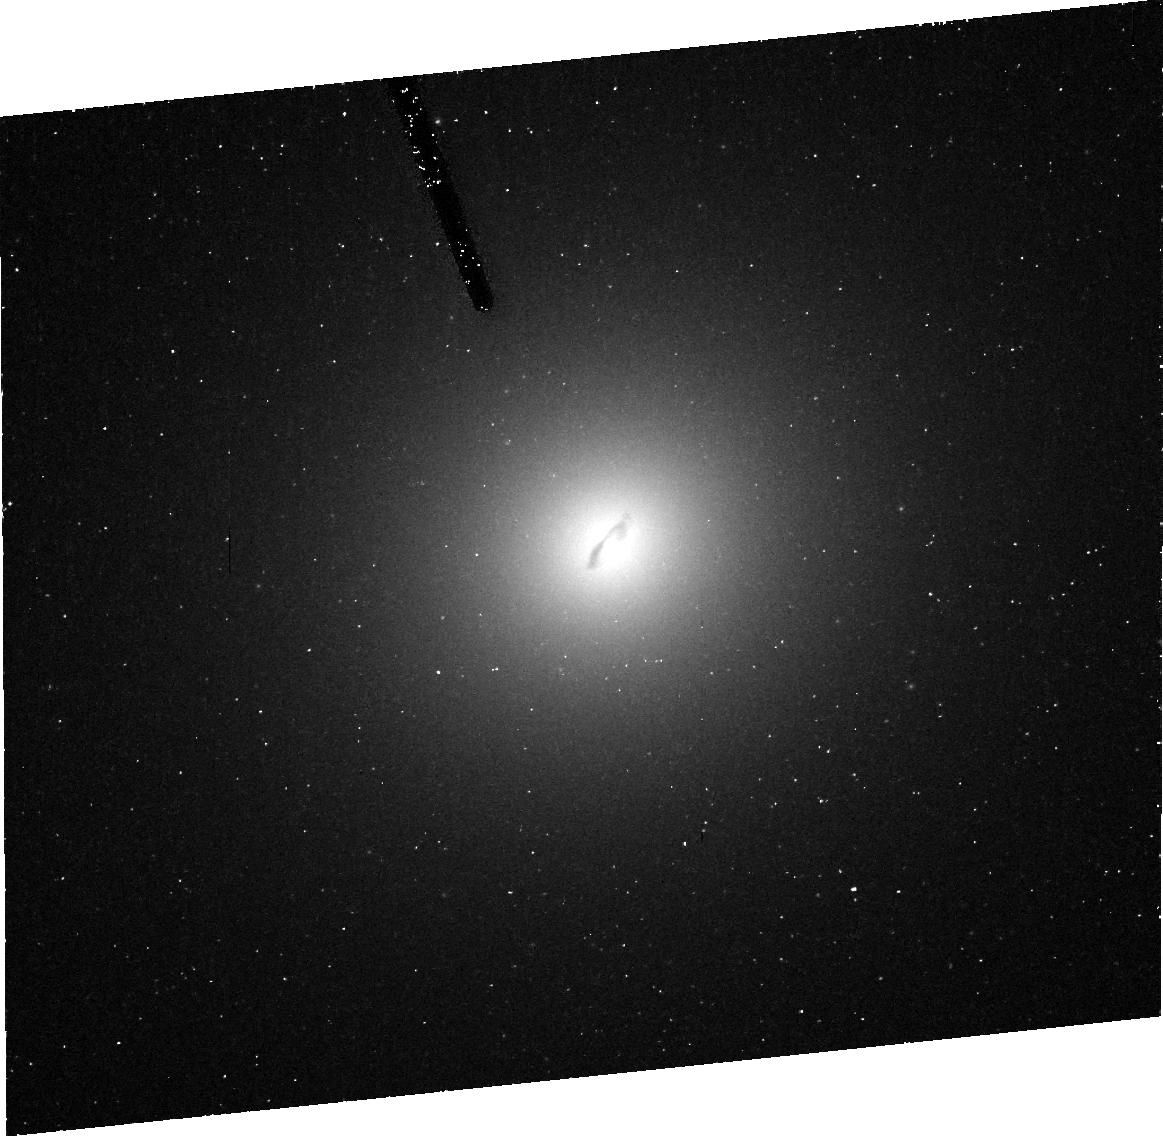
Target: ABELL3565-BCG
Instrument: ACS/HRC
Filter: FR656N
Exposure: 46 min
Observation ID: j8mo10030

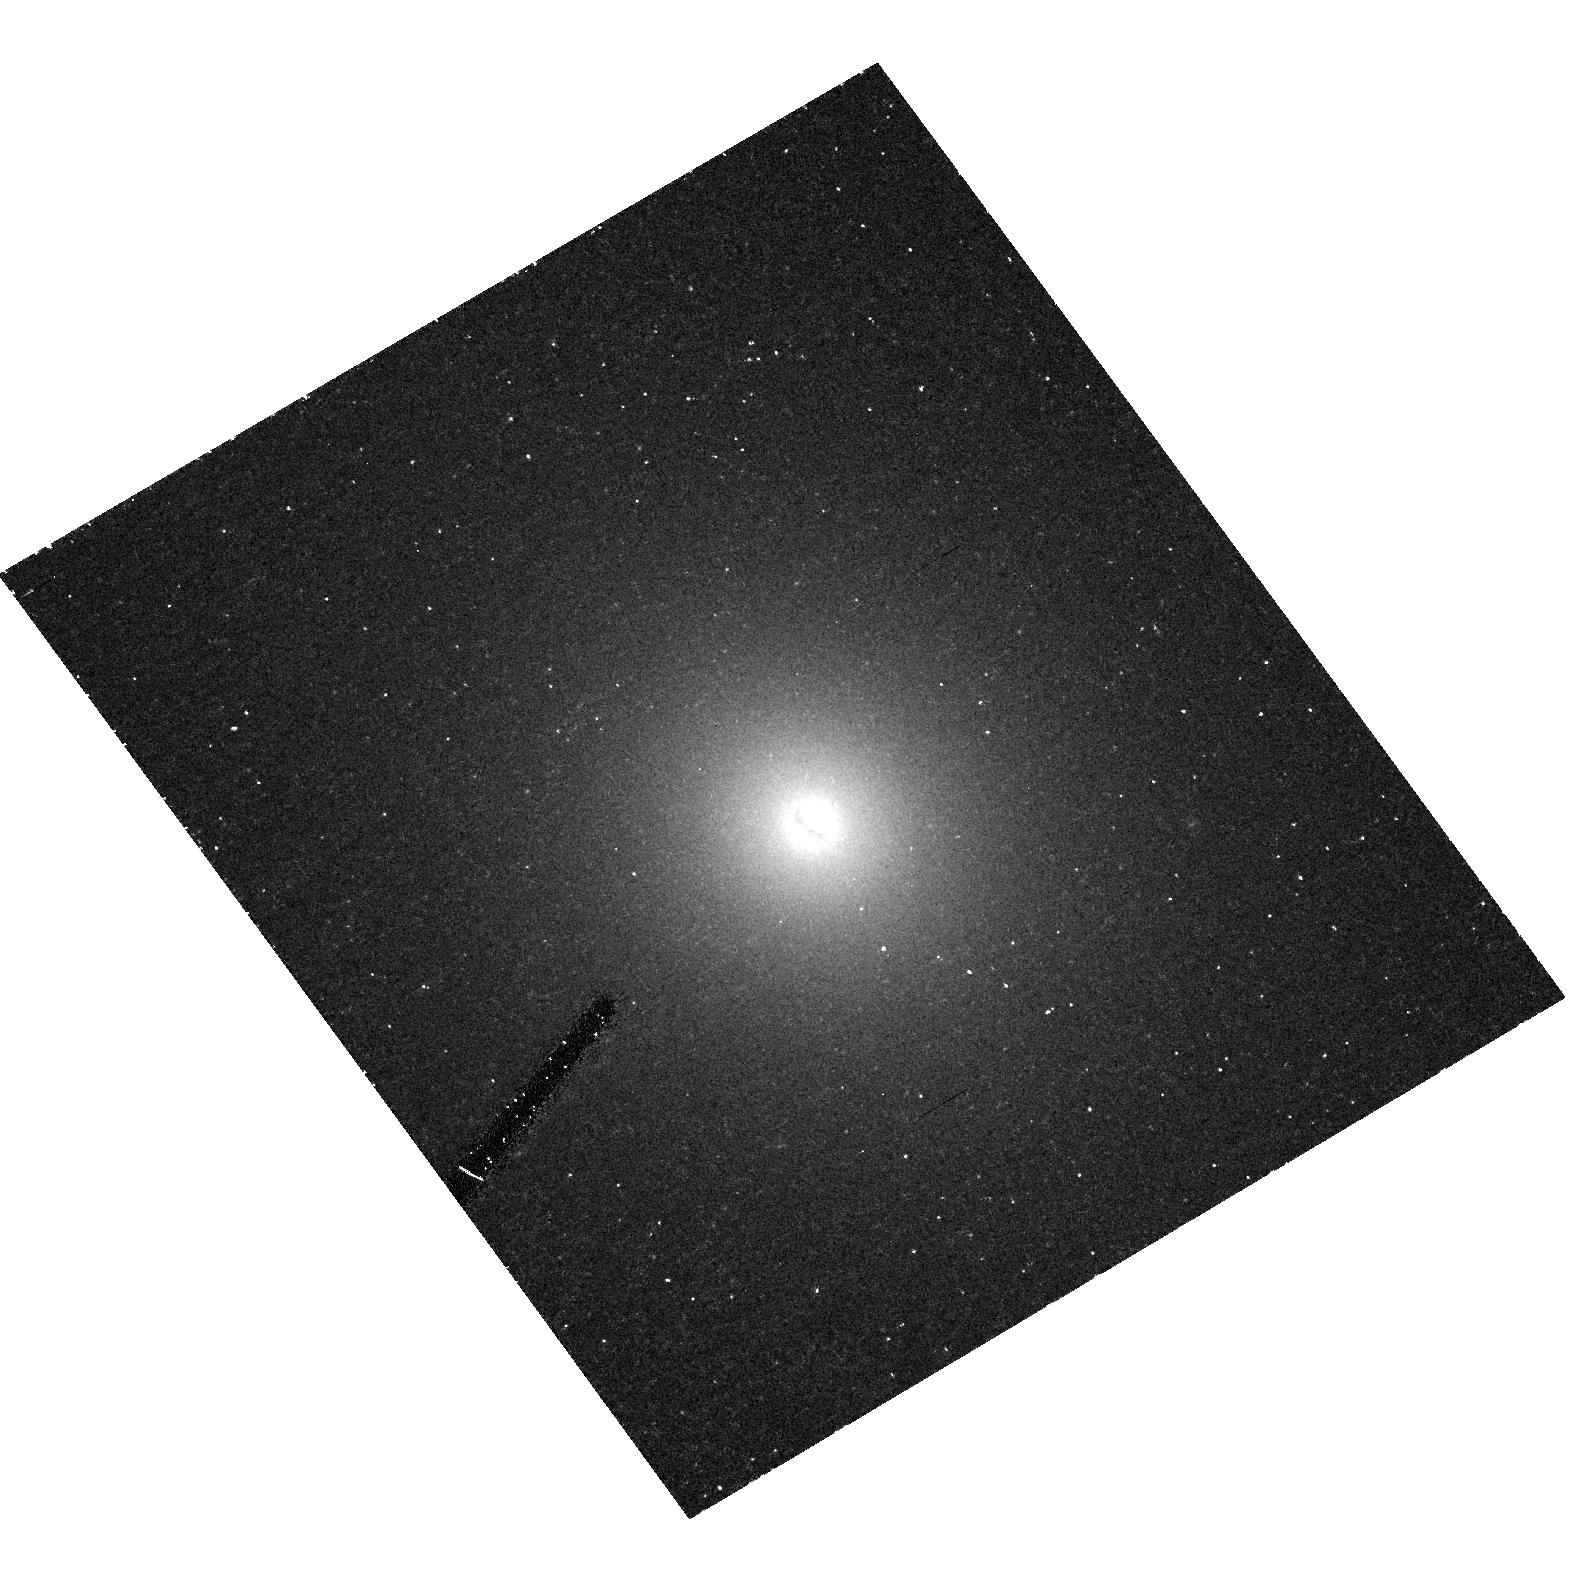
Target: ABELL1836-BCG
Instrument: ACS/HRC
Filter: F435W
Exposure: 30 min
Observation ID: hst_9838_30_acs_hrc_f435w_j8mo30

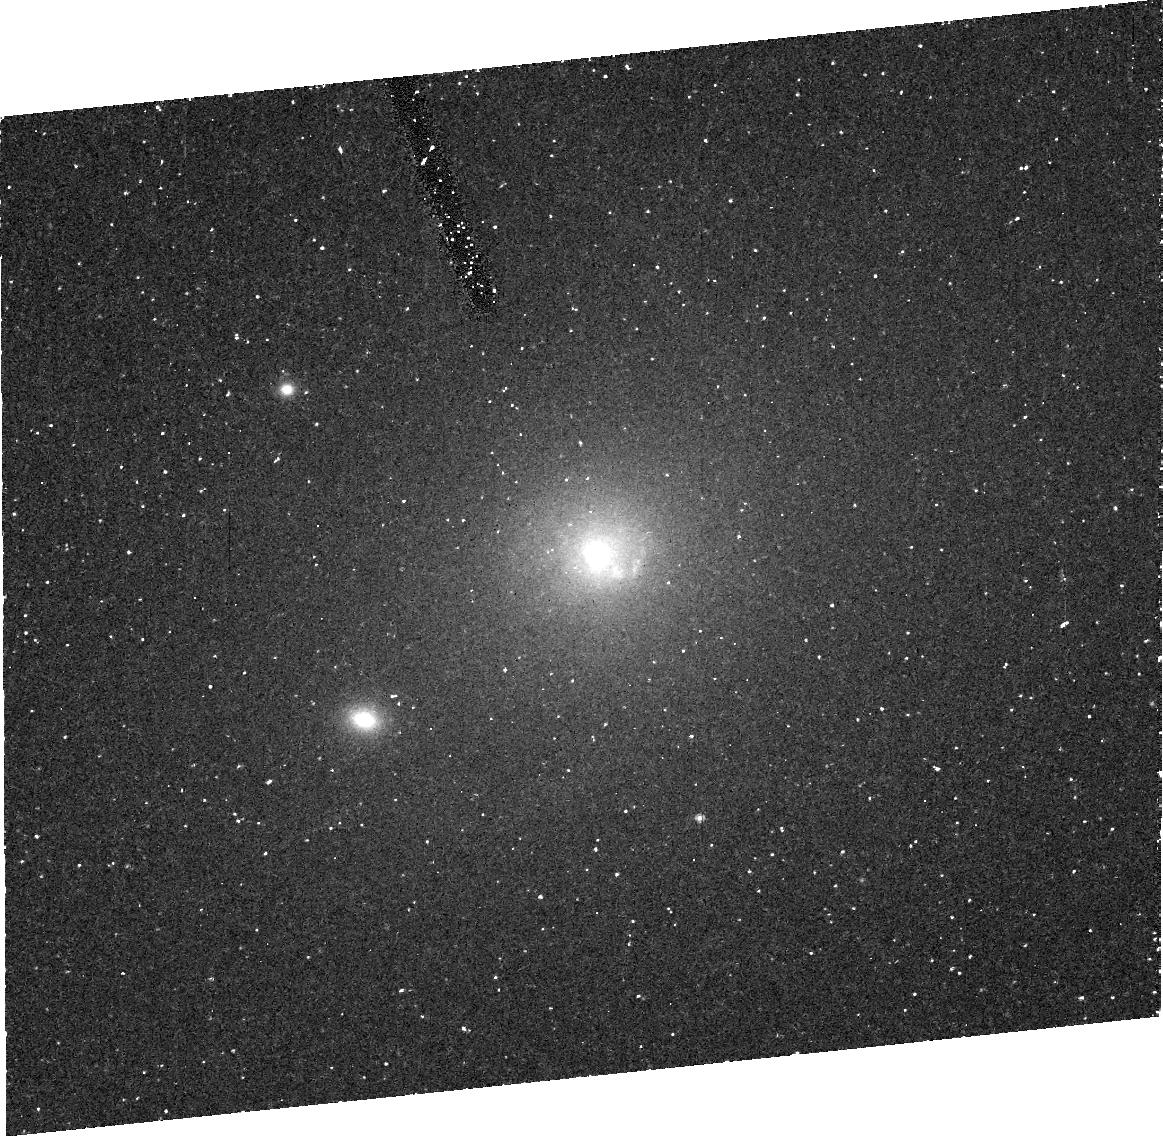
Target: ABELL2052-BCG
Instrument: ACS/HRC
Filter: FR656N
Exposure: 46 min
Observation ID: j8mo70030

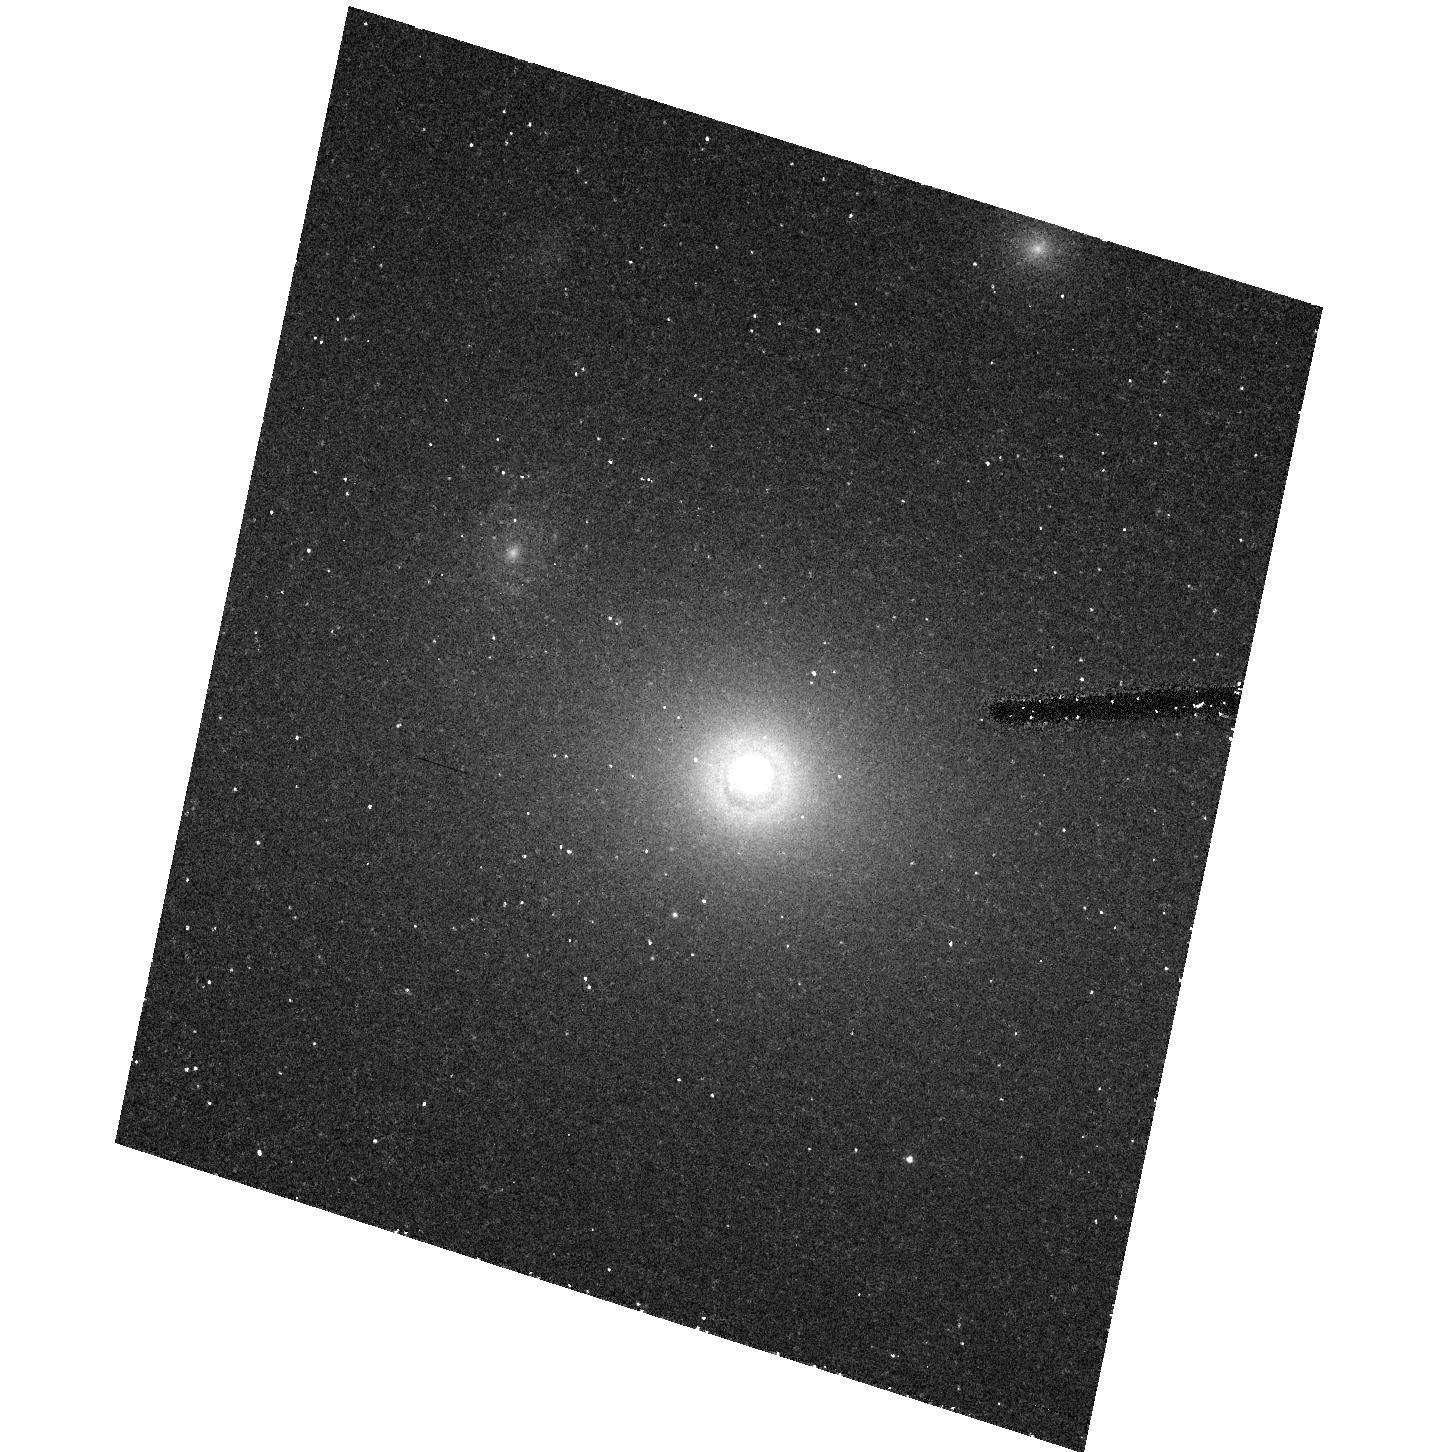
Target: ABELL2593-BCG
Instrument: ACS/HRC
Filter: F435W
Exposure: 30 min
Observation ID: hst_9838_50_acs_hrc_f435w_j8mo50

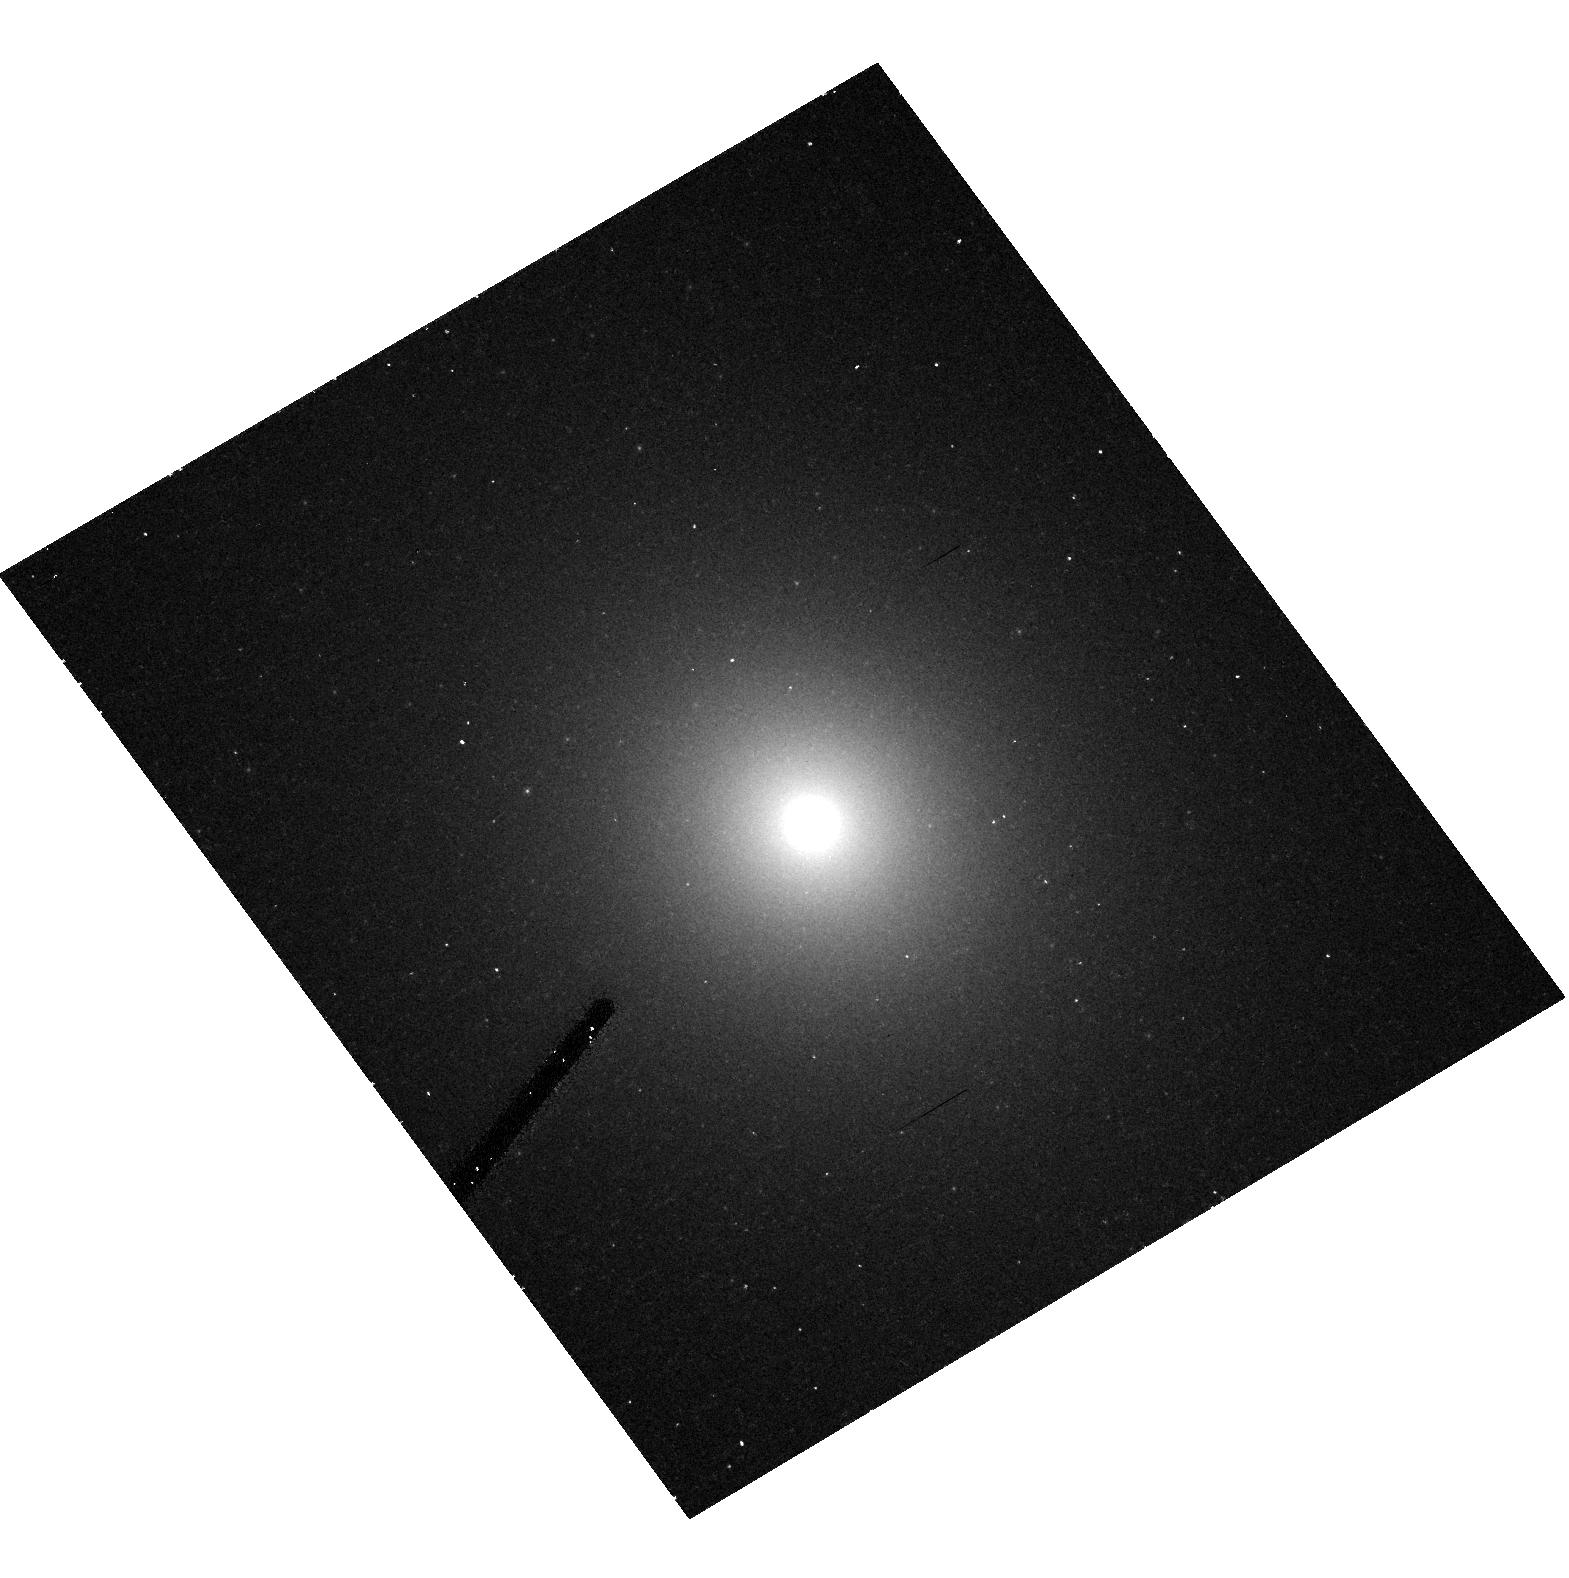
Target: ABELL1836-BCG
Instrument: ACS/HRC
Filter: F625W
Exposure: 12 min
Observation ID: hst_9838_30_acs_hrc_f625w_j8mo30

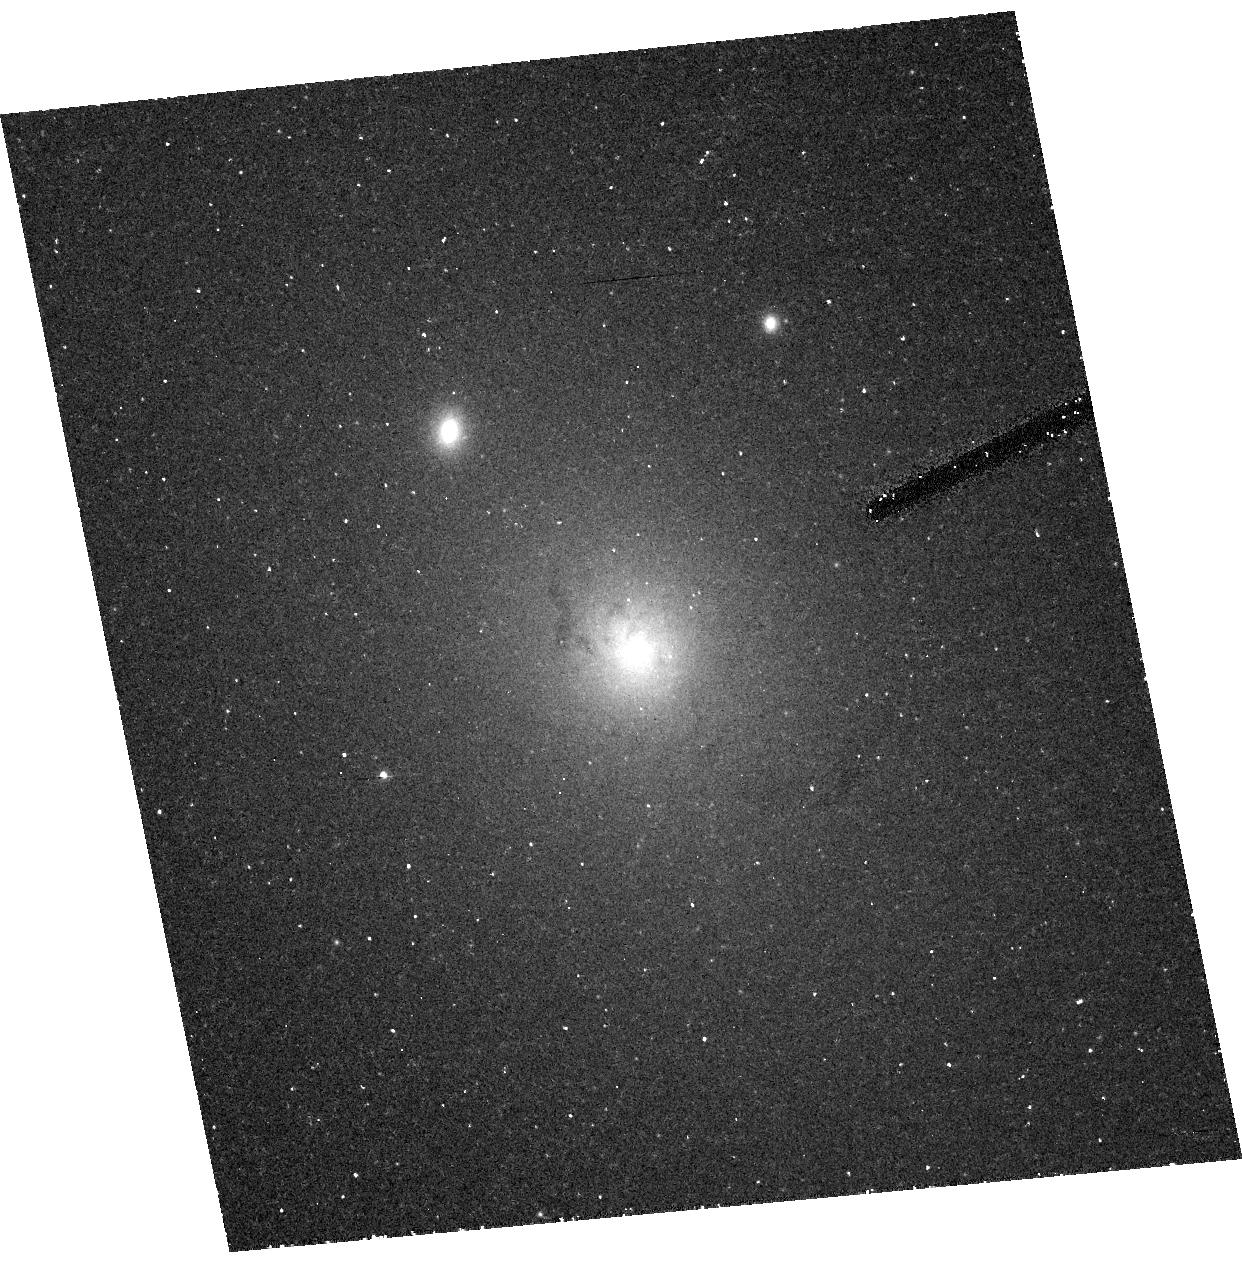
Target: ABELL2052-BCG
Instrument: ACS/HRC
Filter: F435W
Exposure: 30 min
Observation ID: hst_9838_70_acs_hrc_f435w_j8mo70

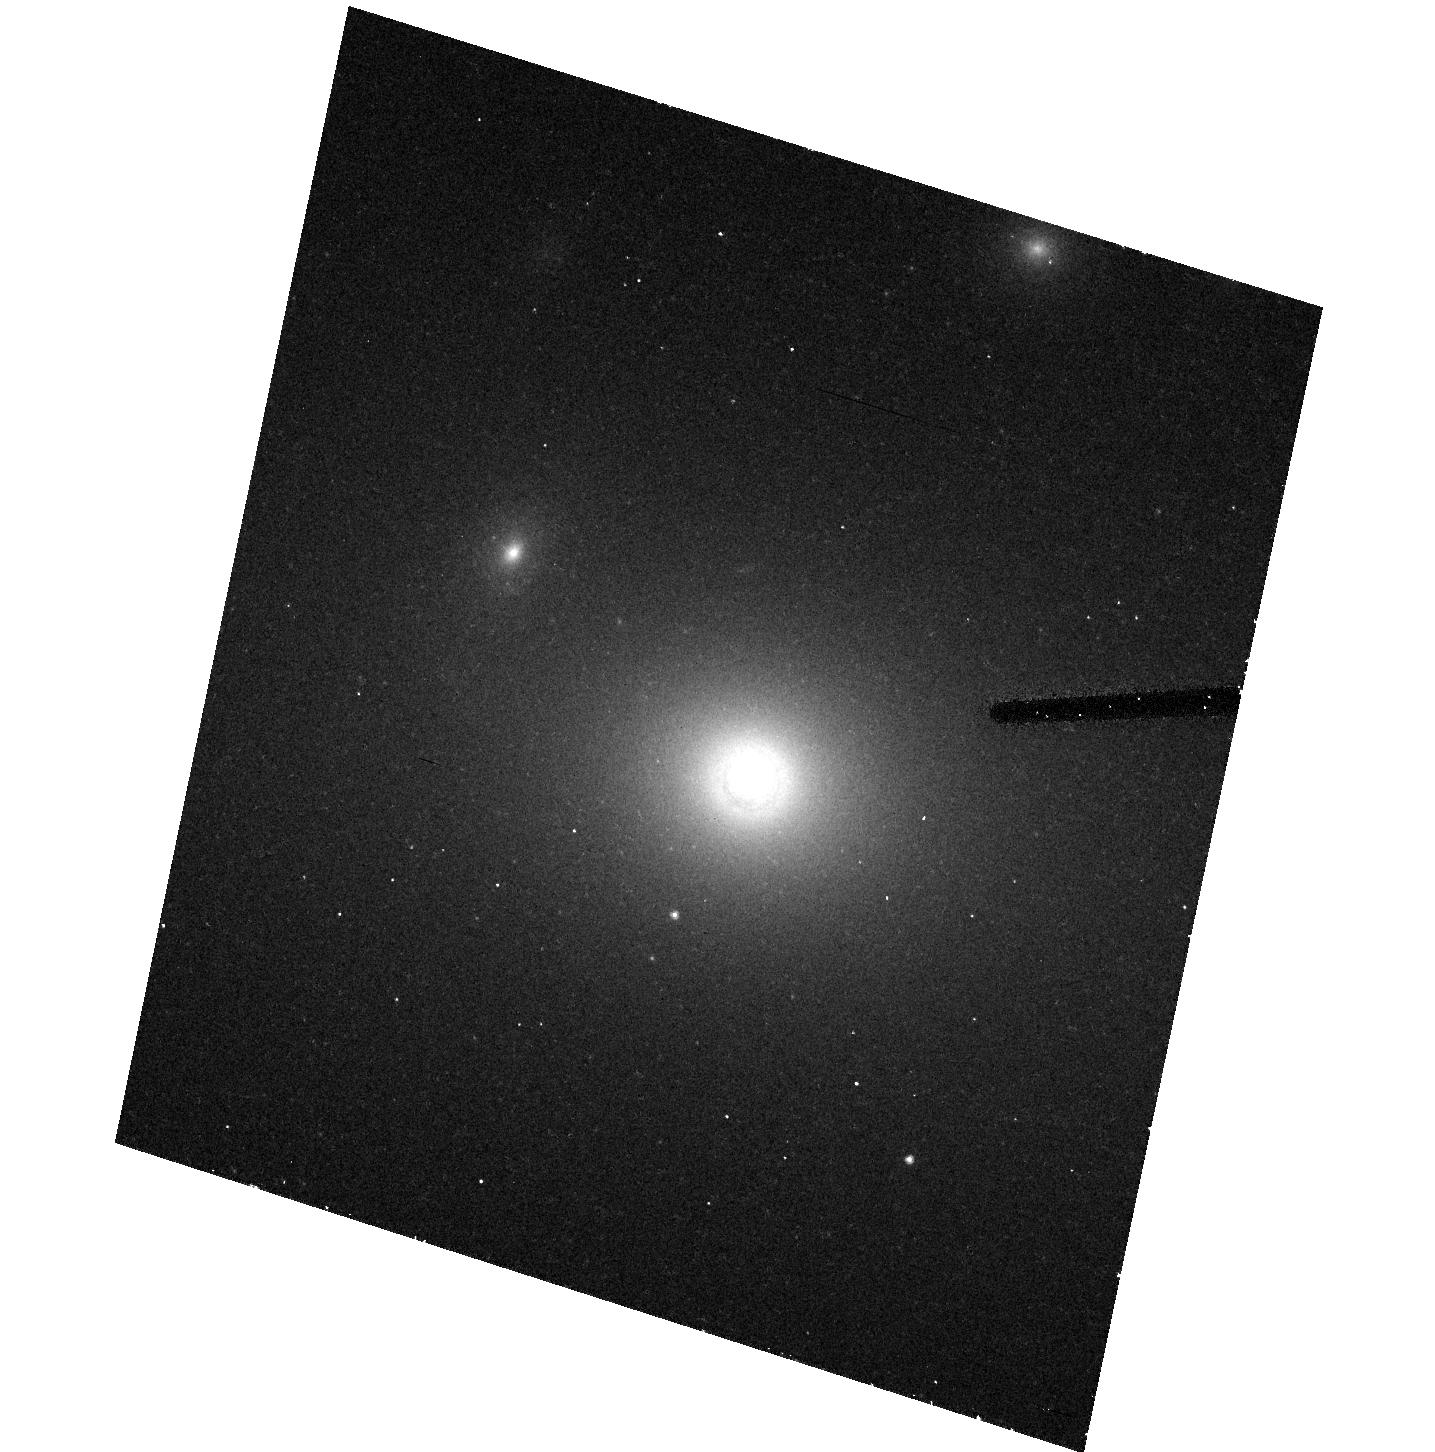
Target: ABELL2593-BCG
Instrument: ACS/HRC
Filter: F625W
Exposure: 12 min
Observation ID: hst_9838_50_acs_hrc_f625w_j8mo50

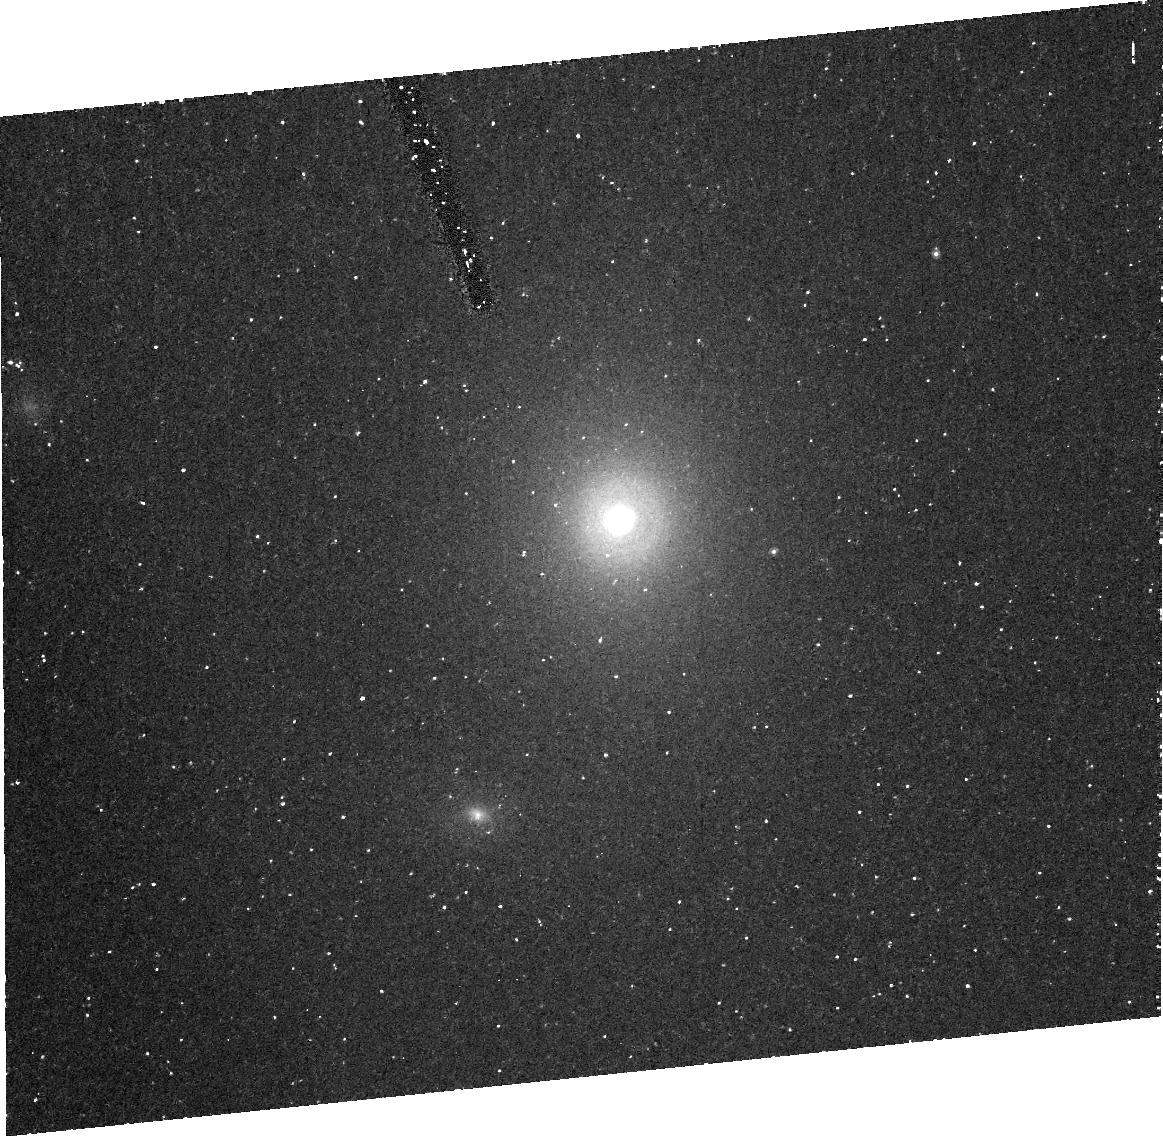
Target: ABELL2593-BCG
Instrument: ACS/HRC
Filter: FR656N
Exposure: 46 min
Observation ID: j8mo50030

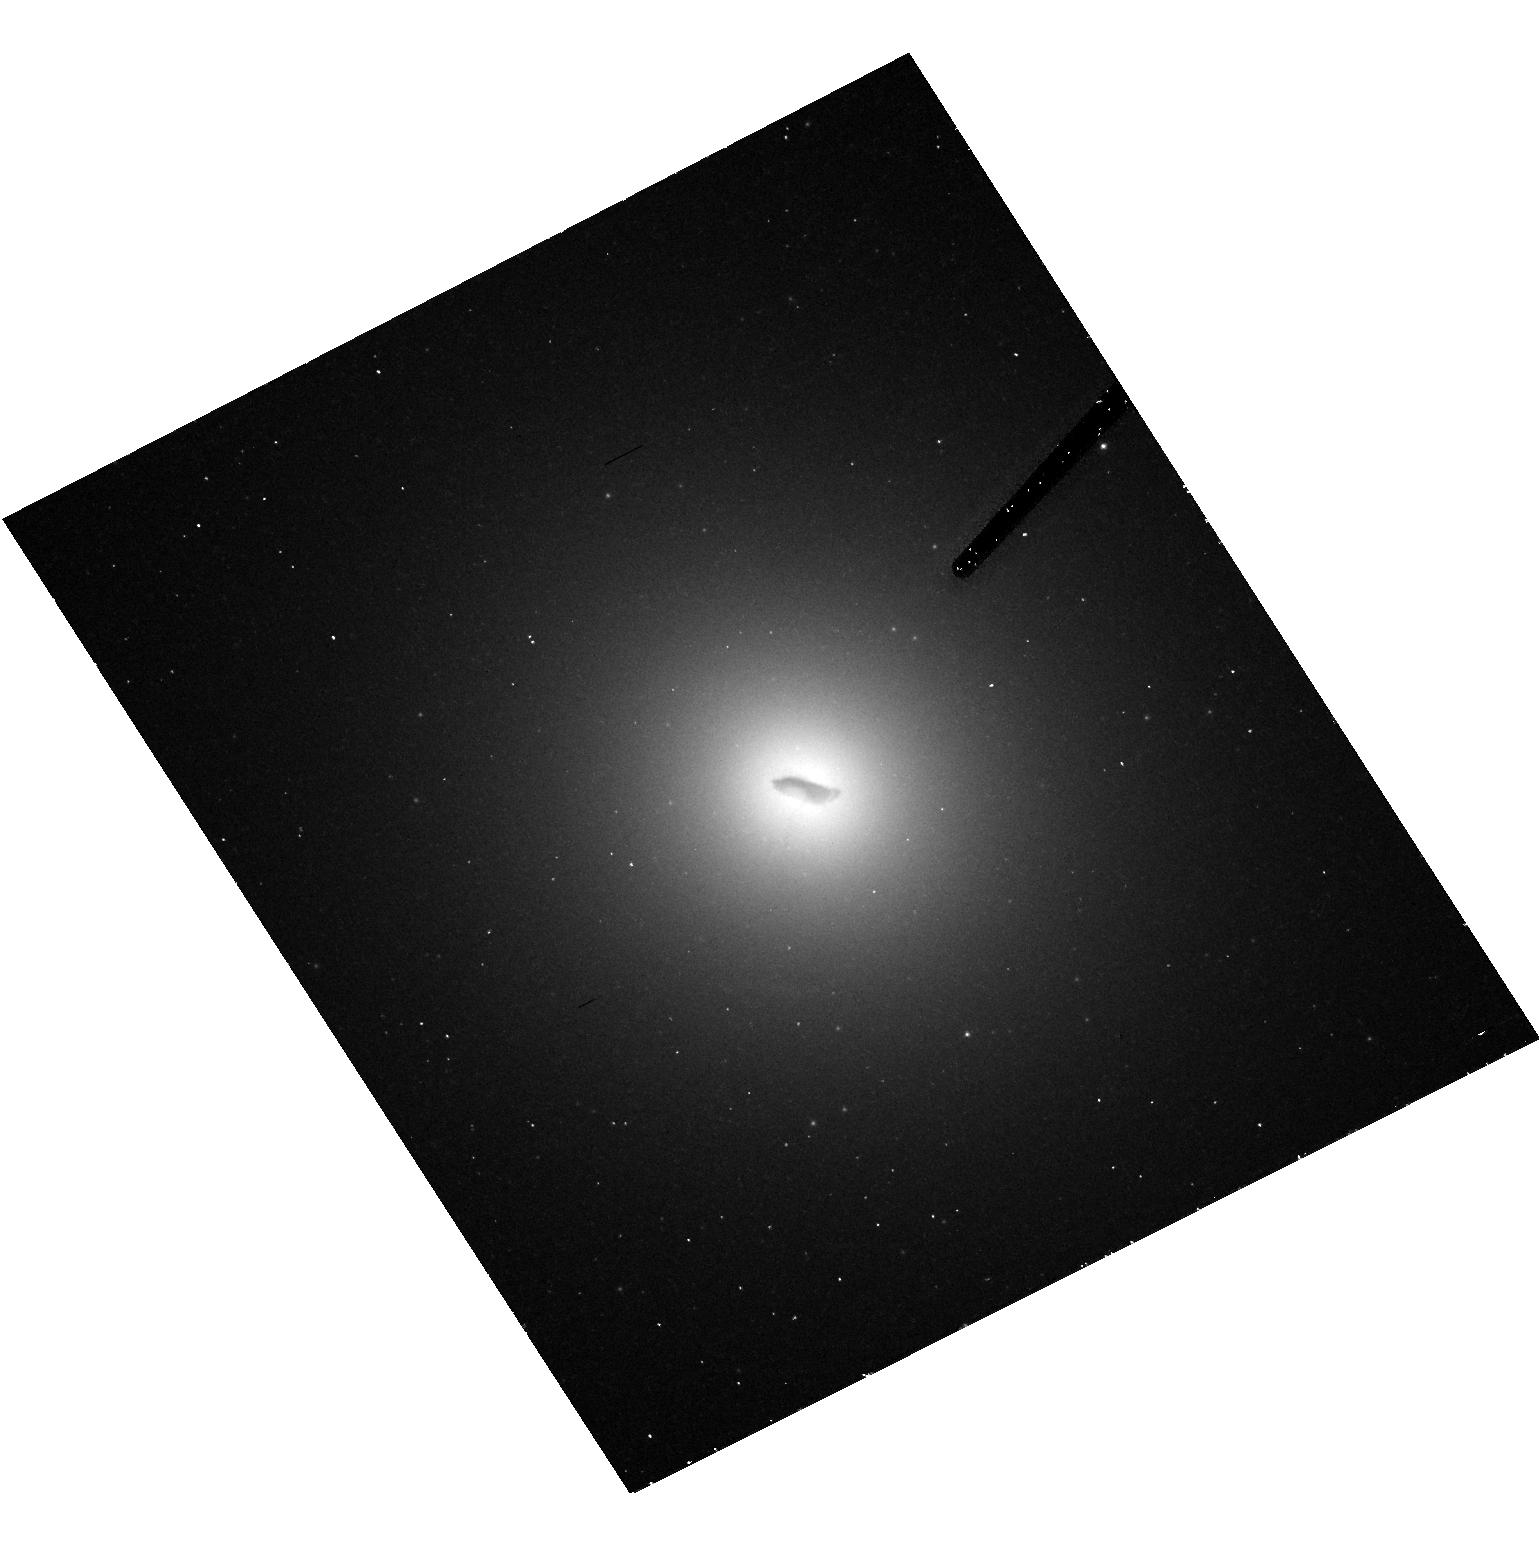
Target: ABELL3565-BCG
Instrument: ACS/HRC
Filter: F435W
Exposure: 30 min
Observation ID: hst_9838_10_acs_hrc_f435w_j8mo10

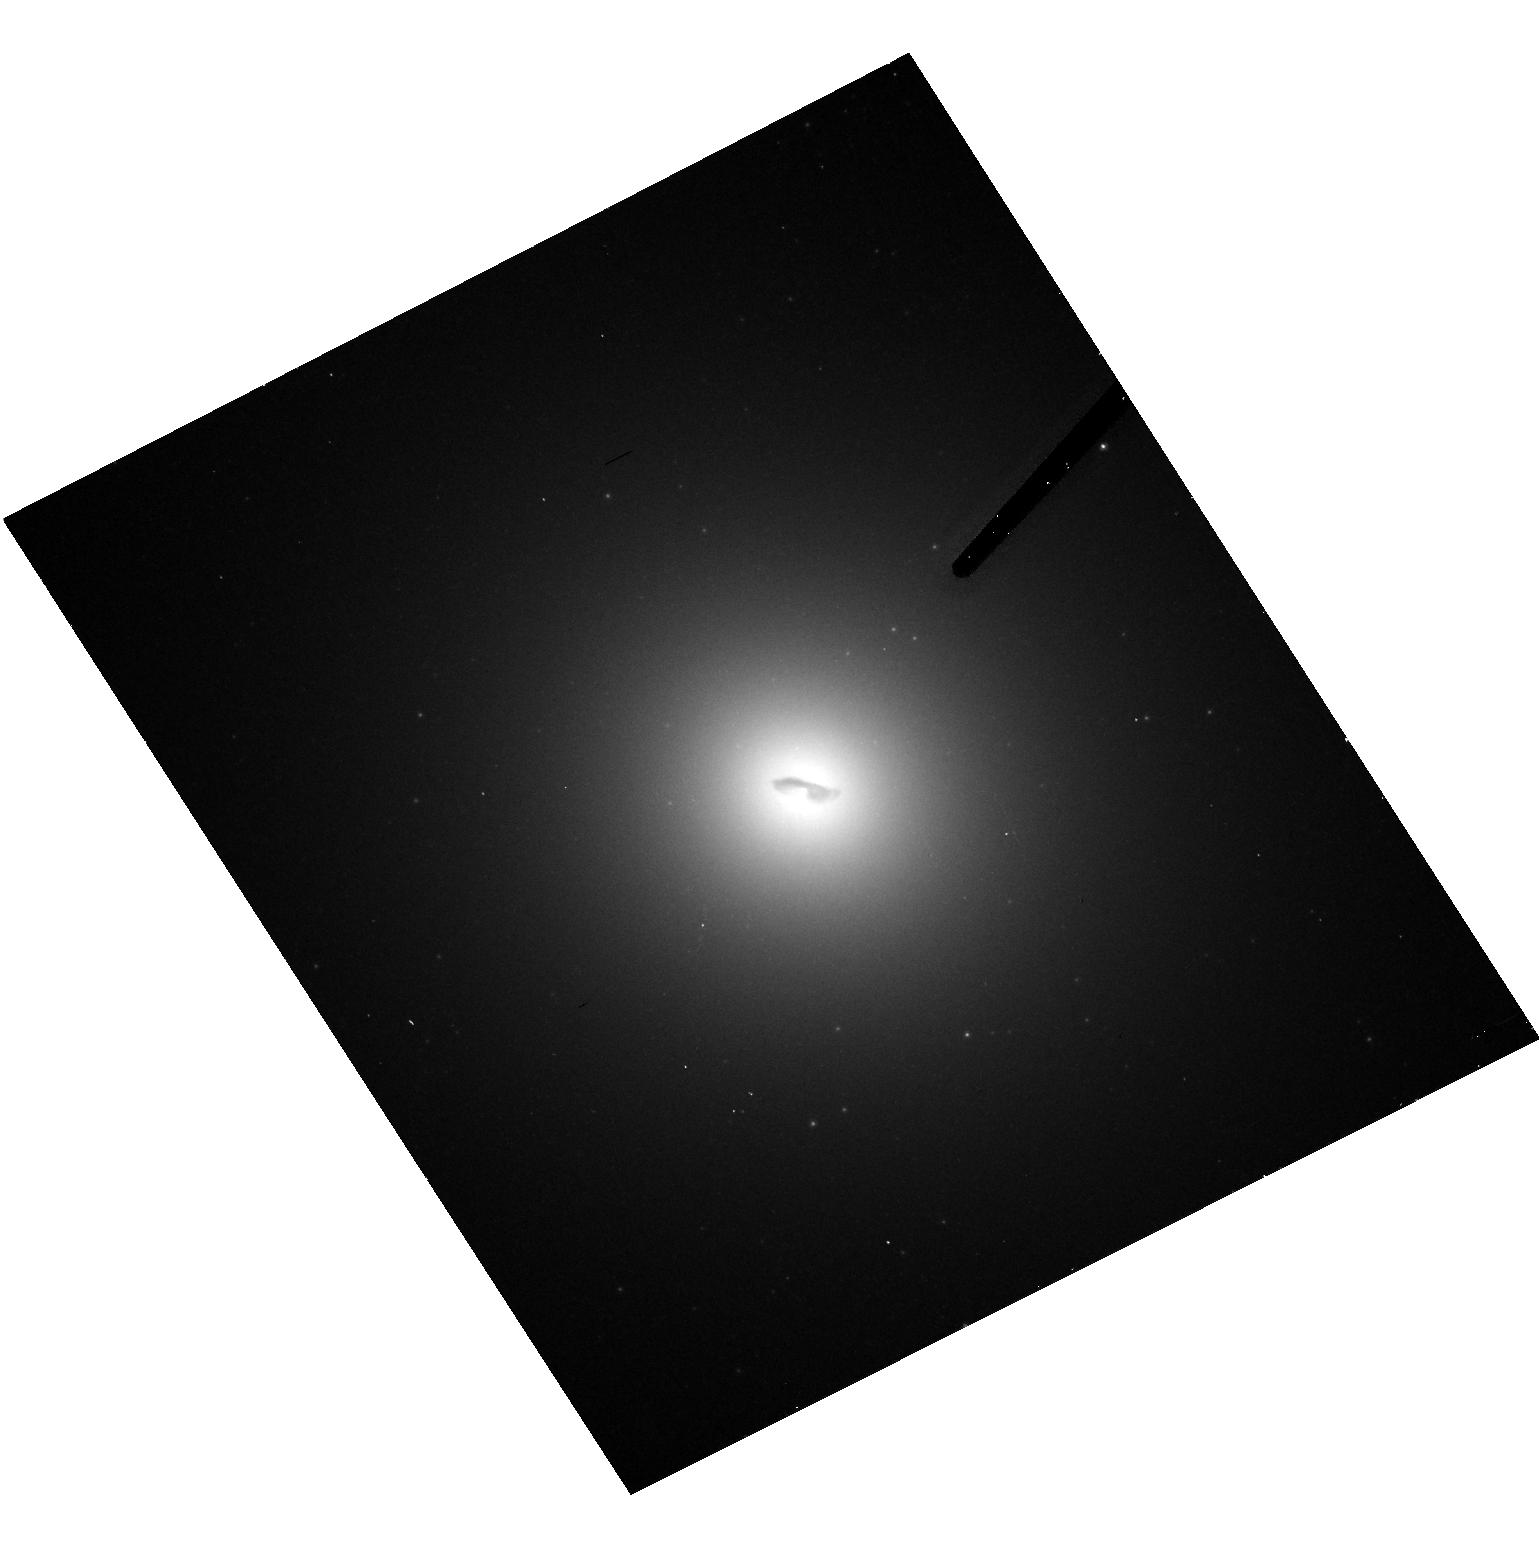
Target: ABELL3565-BCG
Instrument: ACS/HRC
Filter: F625W
Exposure: 12 min
Observation ID: hst_9838_10_acs_hrc_f625w_j8mo10

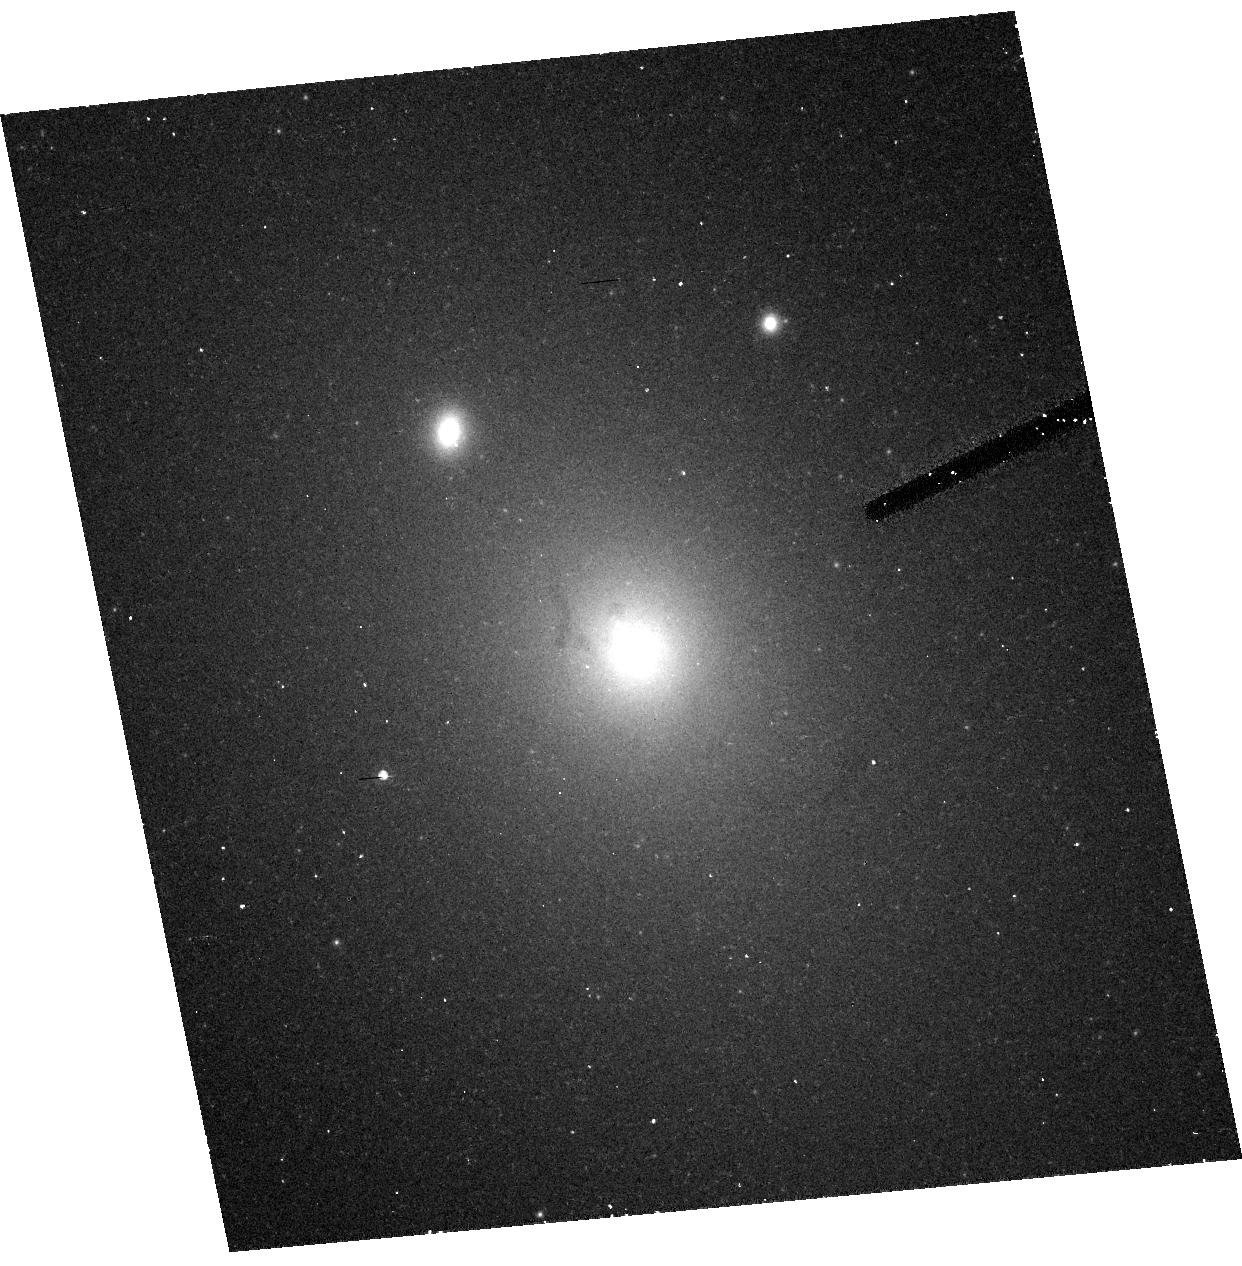
Target: ABELL2052-BCG
Instrument: ACS/HRC
Filter: F625W
Exposure: 12 min
Observation ID: hst_9838_70_acs_hrc_f625w_j8mo70

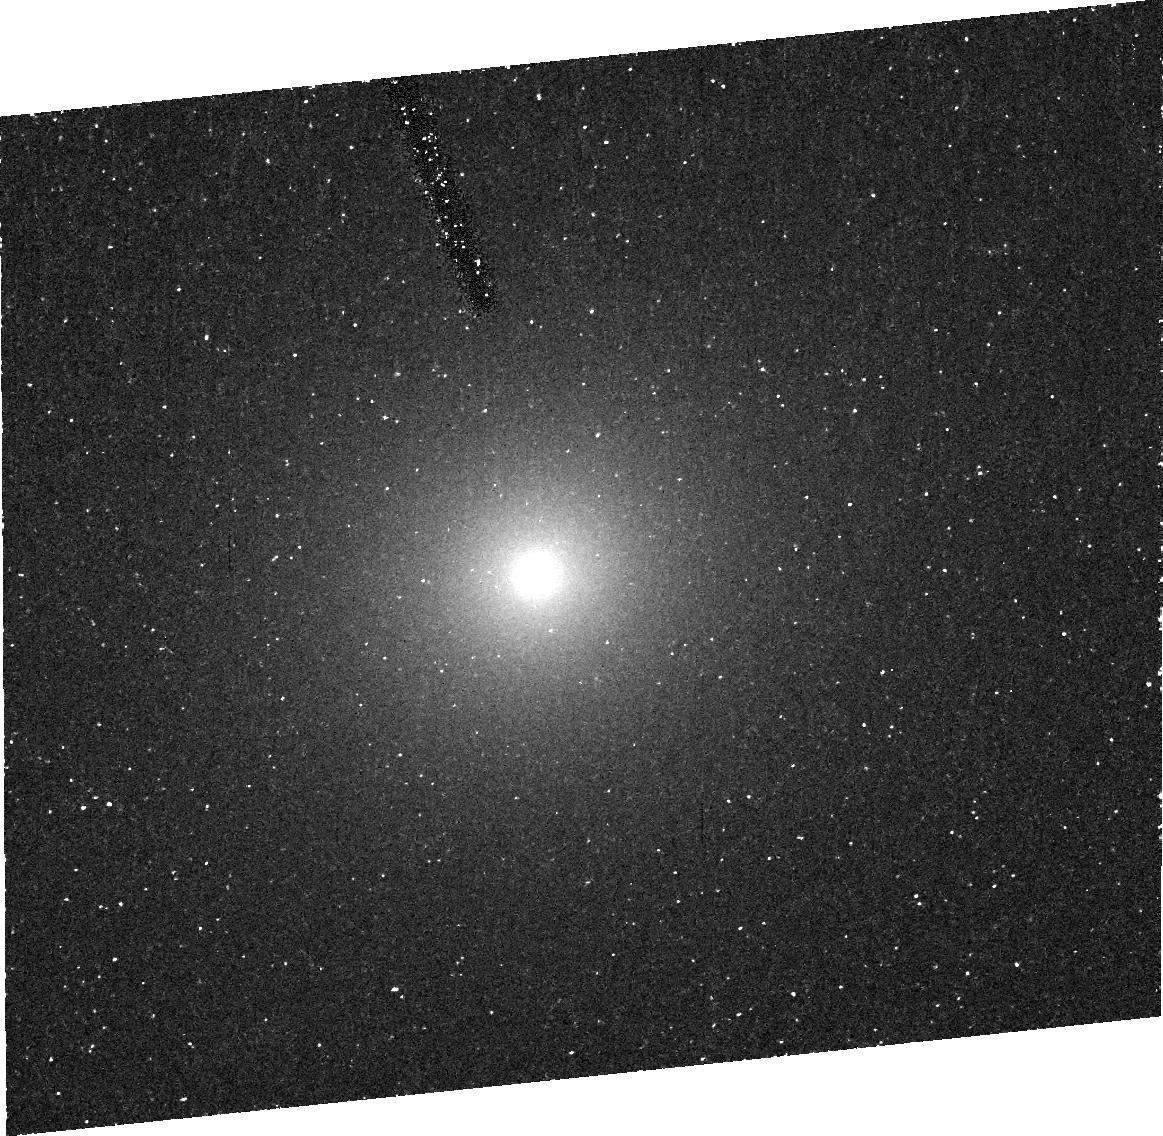
Target: ABELL1836-BCG
Instrument: ACS/HRC
Filter: FR656N
Exposure: 46 min
Observation ID: j8mo30030

The Upper End of the Supermassive Black Hole Mass Function: Pushing the 10 Billion Solar Mass Limit. (PI: Ferrarese, Laura)

In 1994, HST provided the first secure detection of a supermassive black hole (SBH) in a galactic nucleus. The galaxy was M87, the black hole almost 4 billion solar masses. Since then, two dozen additional SBH detections have been the outcome of the several hundred orbits of HST time devoted to this cause. Yet, M87's black hole is still the most massive known, and in only two other galaxies have SBHs in excess of a billion solar masses been detected. The aim of this proposal is to characterize the high mass end of the local SBH mass function. Four brightest cluster galaxies have been carefully selected. Their large masses, luminosites and stellar velocity dispersions, as well as their having a merging history which is unmatched by galaxies in less crowded environments, make these galaxies the most promising hosts of the most massive SBHs in the local Universe. It is in the high mass regime that the unavoidable link between the evolution of supermassive black holes and the hierarchical build-up of galaxies leaves its clearest signature. It is these galaxies that are expected to be the relicts of the most luminous high redshift quasars, those so spectacularly targeted by the Sloan Digital Sky Survey. Expanding (and extending) the high mass end of the local SBH mass function is the next obligatory step we need to take to improve our understanding of how SBHs, and their hosts, formed and evolved.